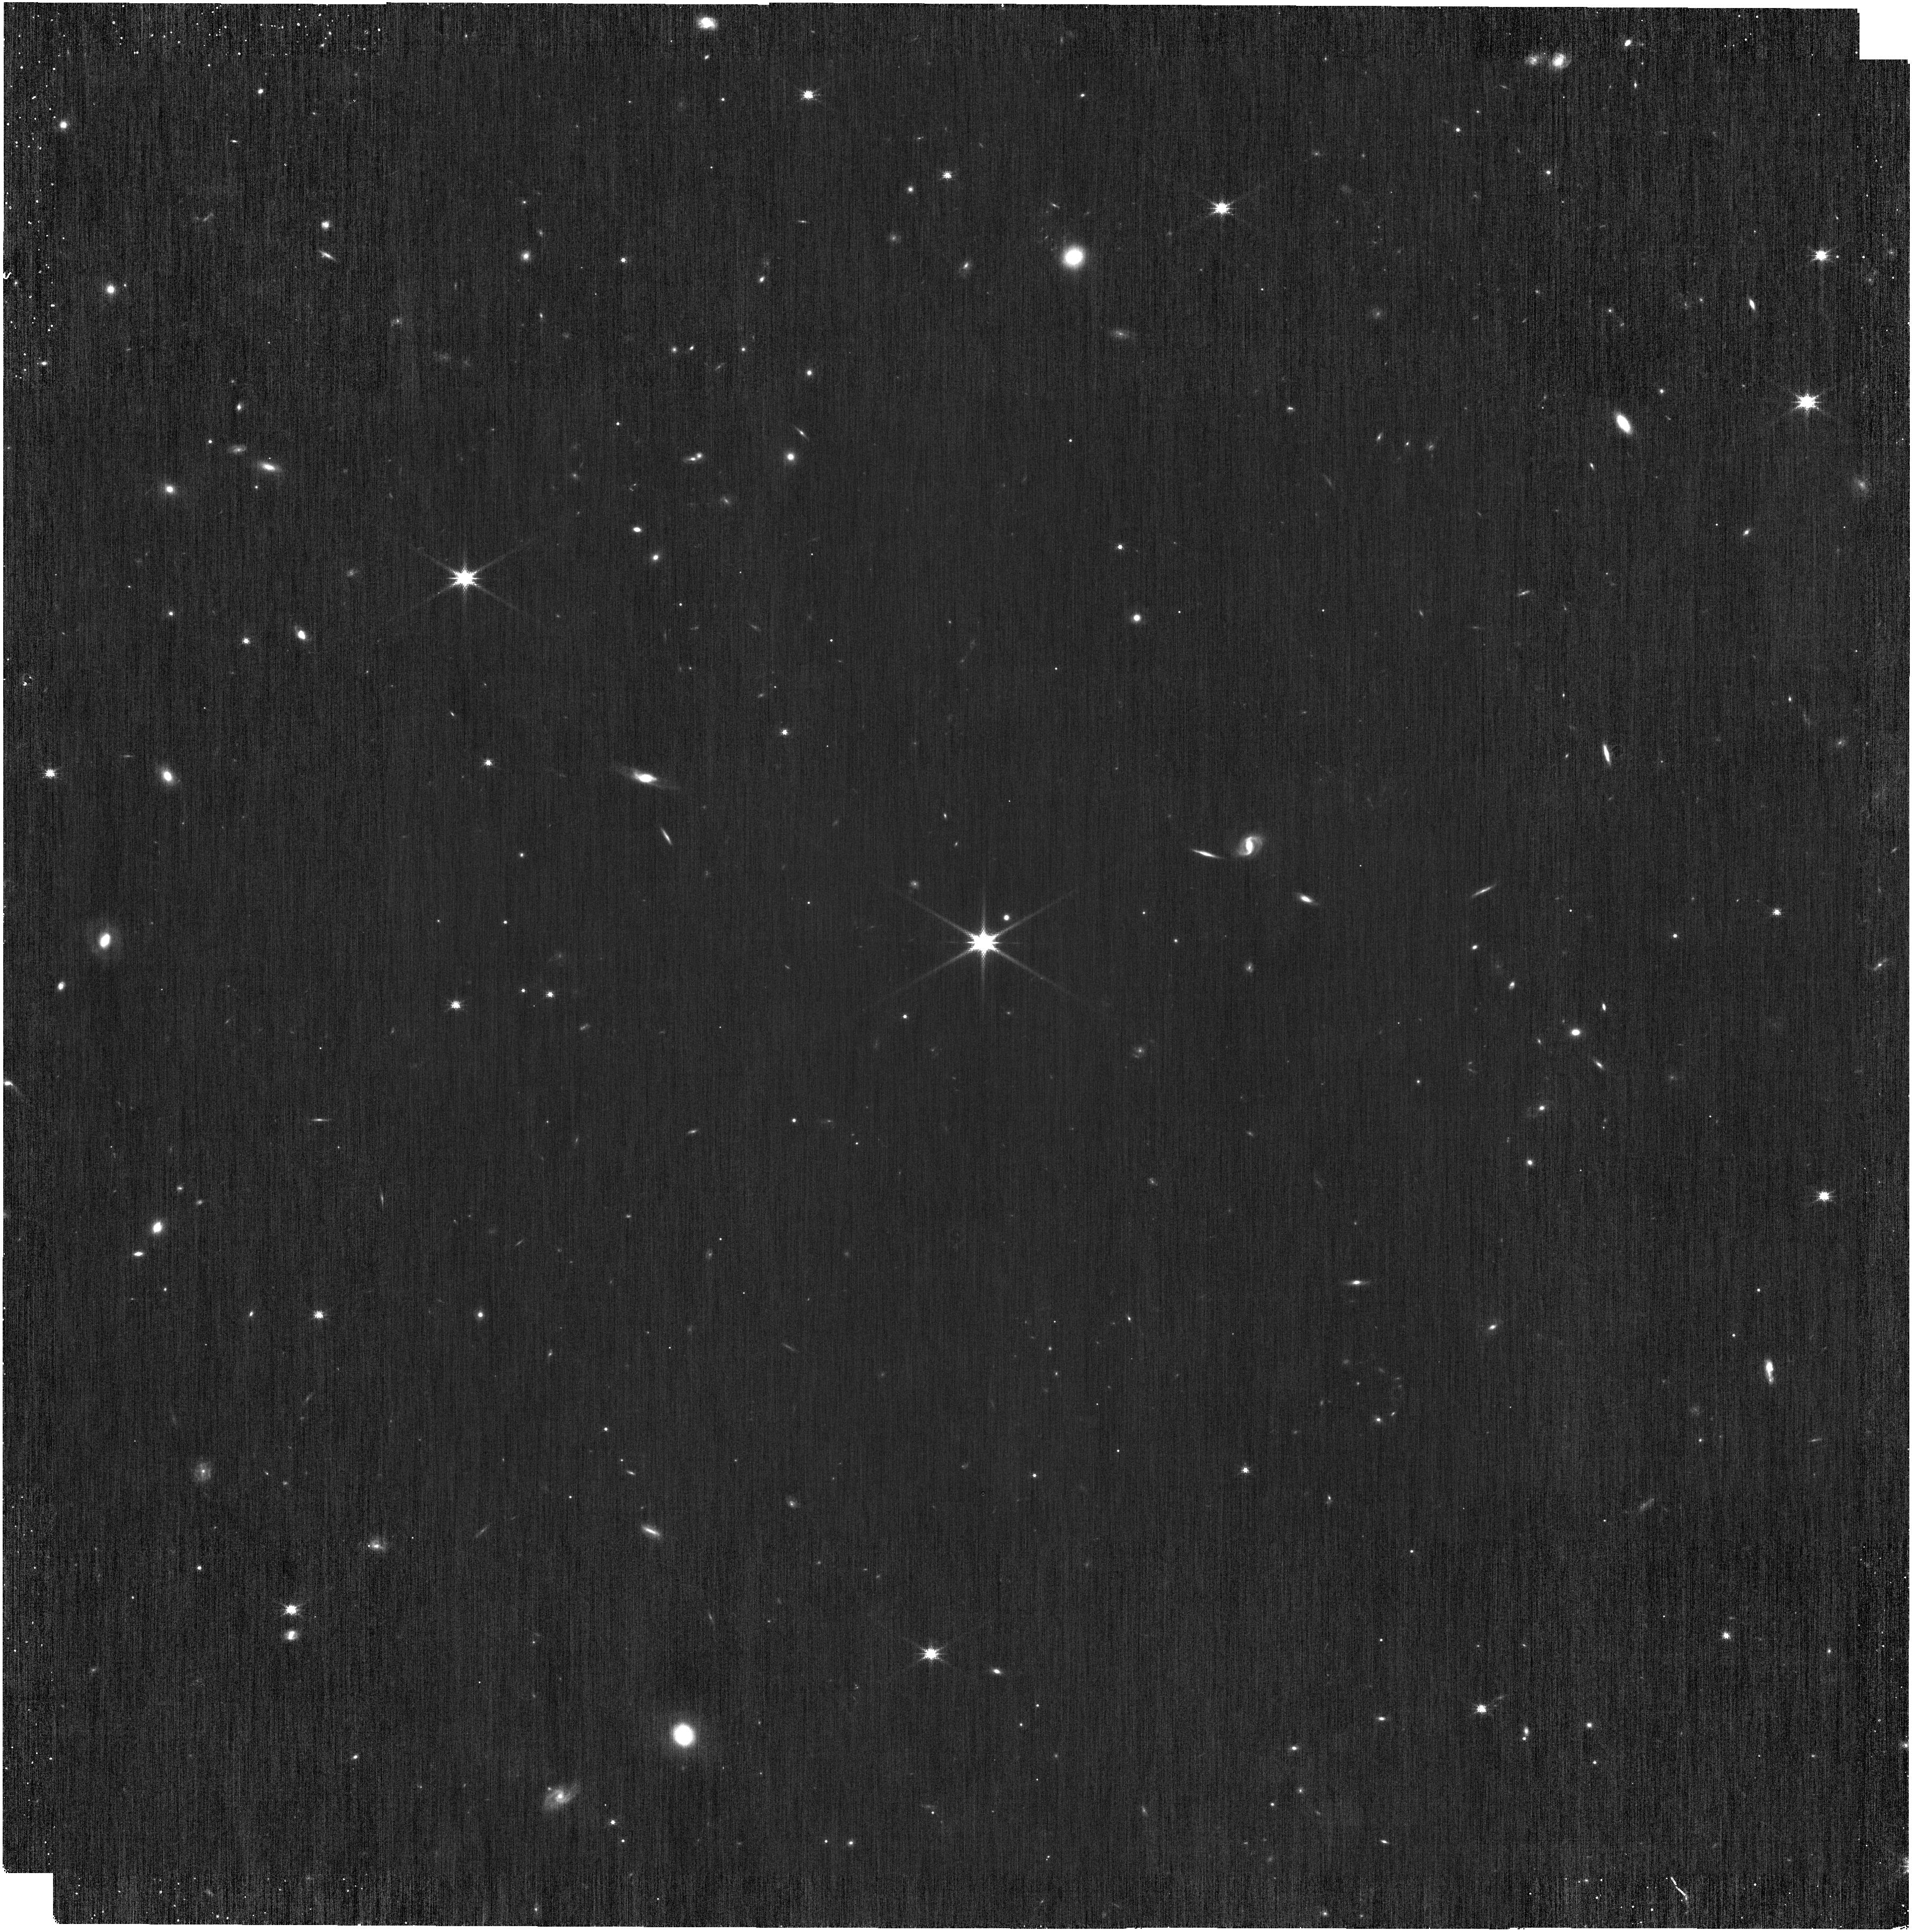
Target: 2MASSJ23035569-6256090
Instrument: NIRISS
Filter: CLEAR+F158M
Exposure: 39 min
Observation ID: jw04477-o002_t001_niriss_clear-f158m

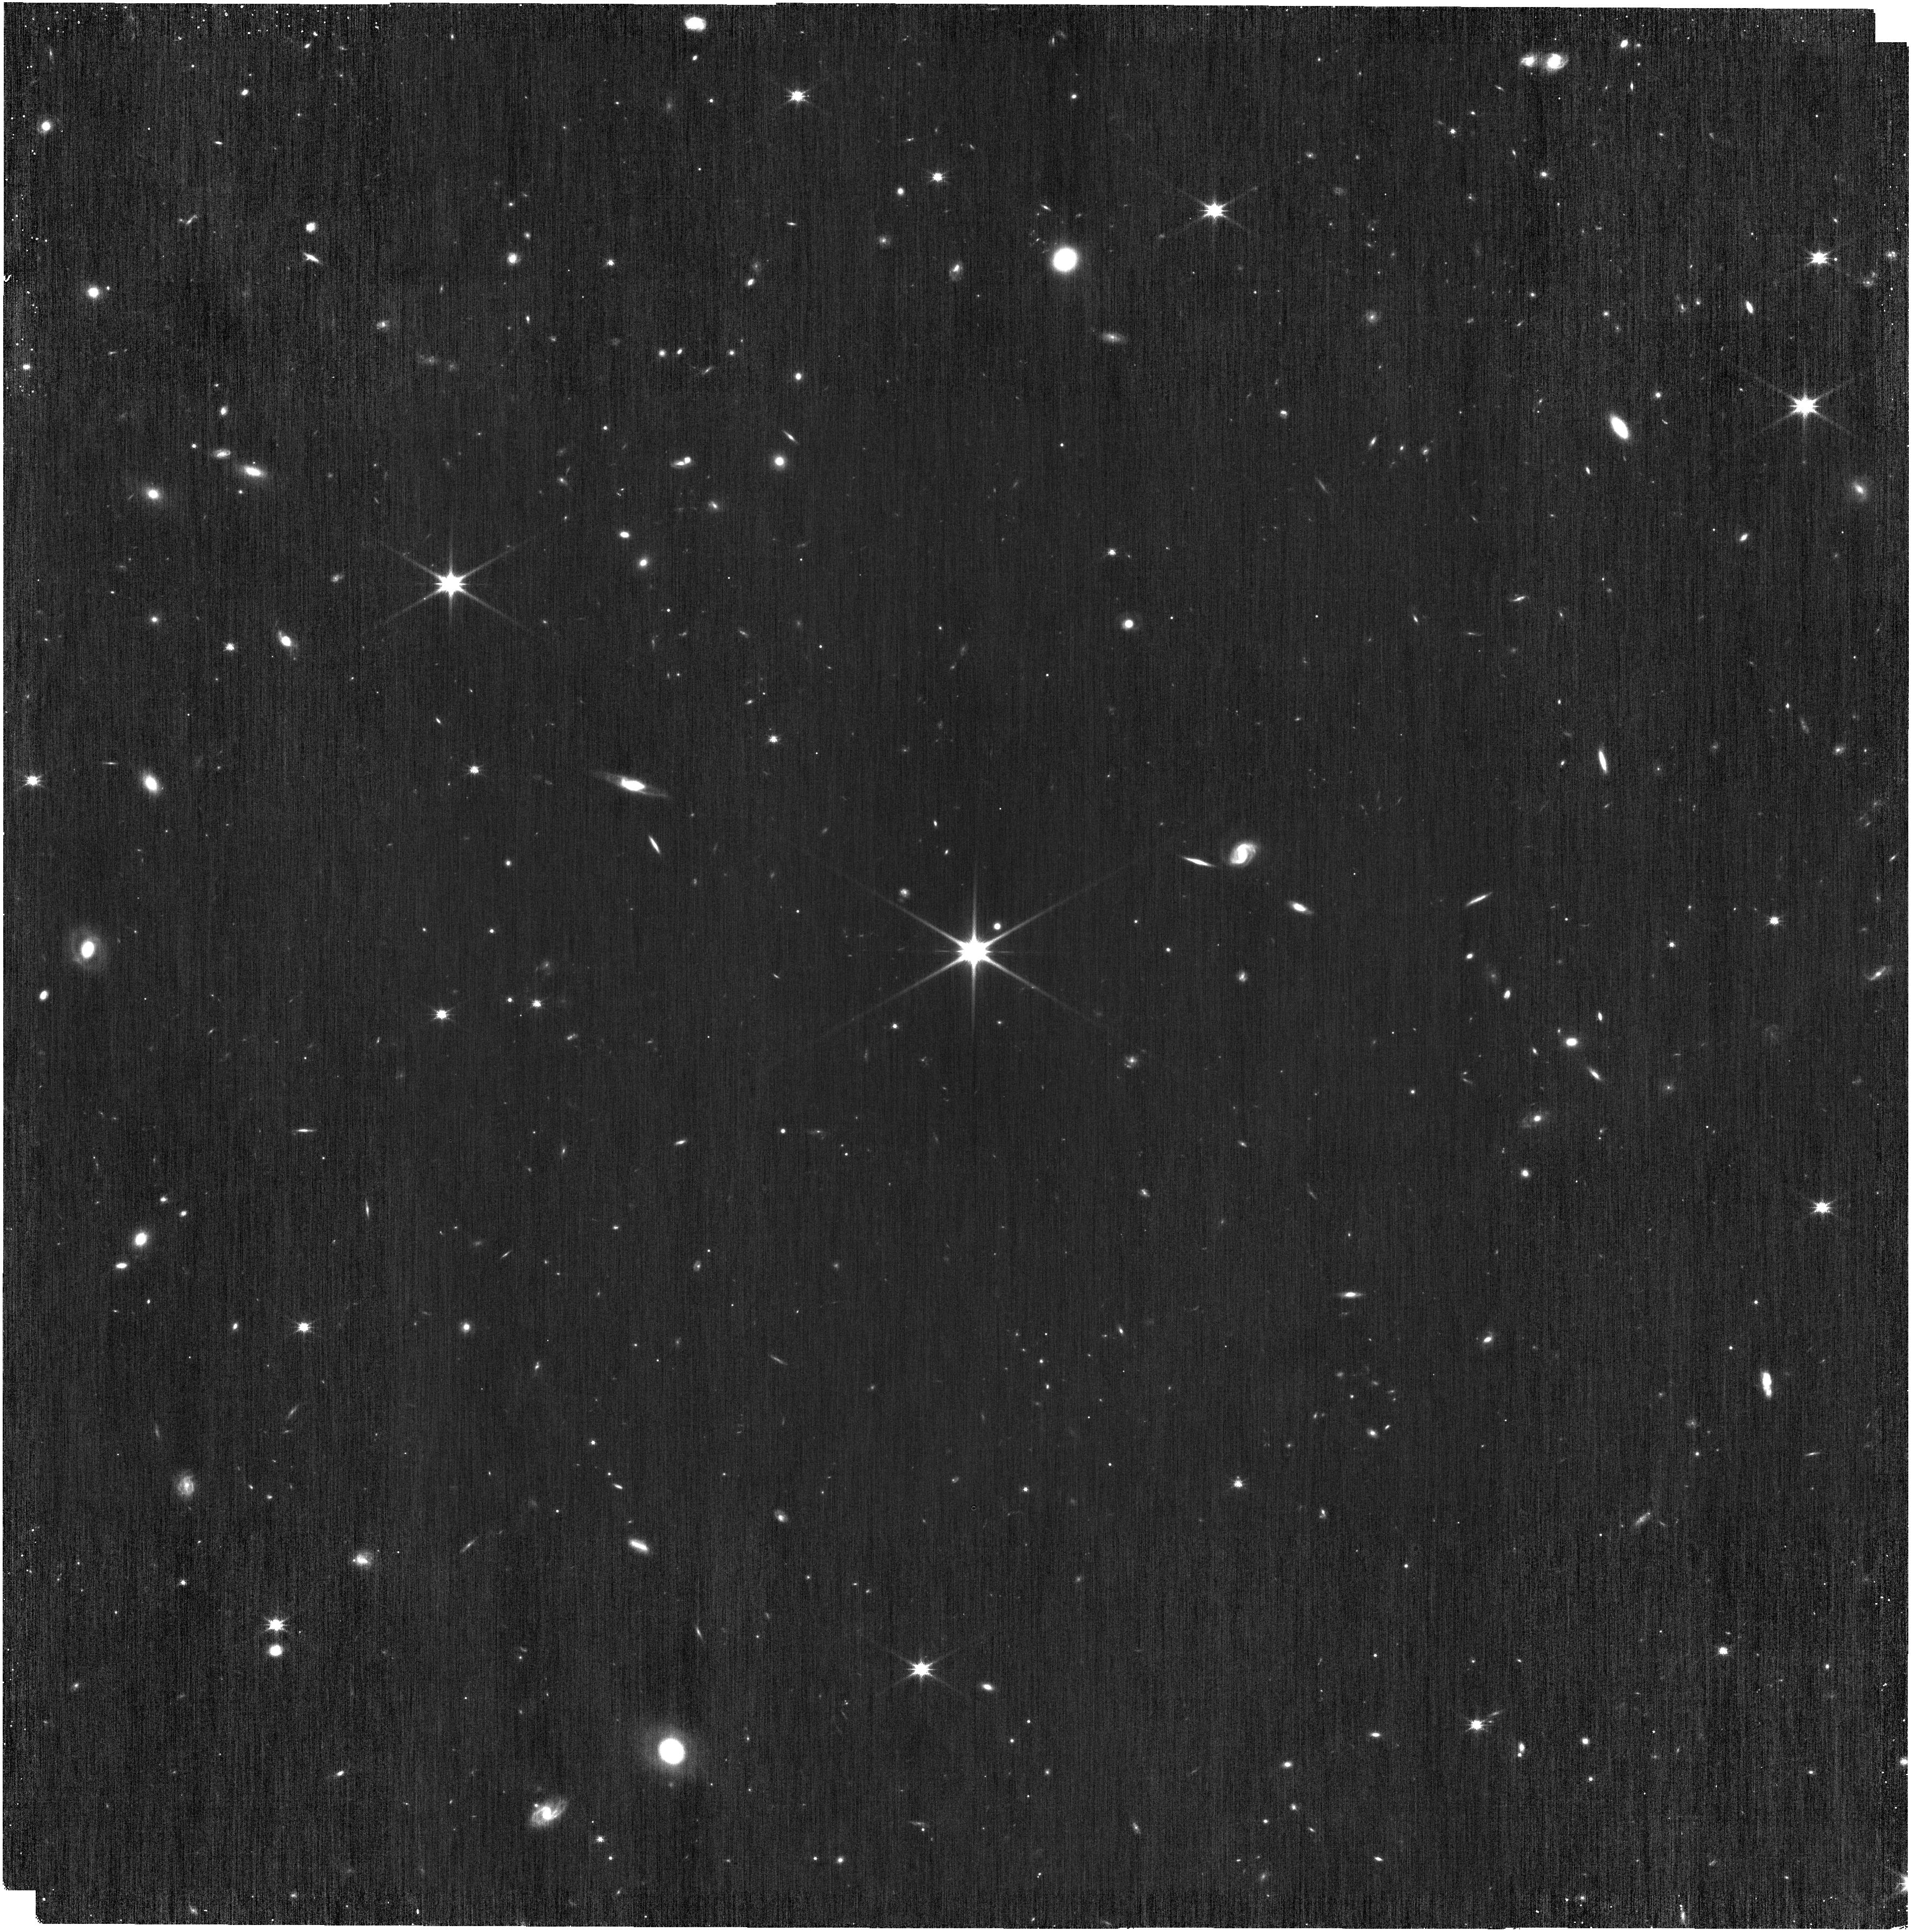
Target: 2MASSJ23035569-6256090
Instrument: NIRISS
Filter: CLEAR+F150W
Exposure: 39 min
Observation ID: jw04477-o002_t001_niriss_clear-f150w

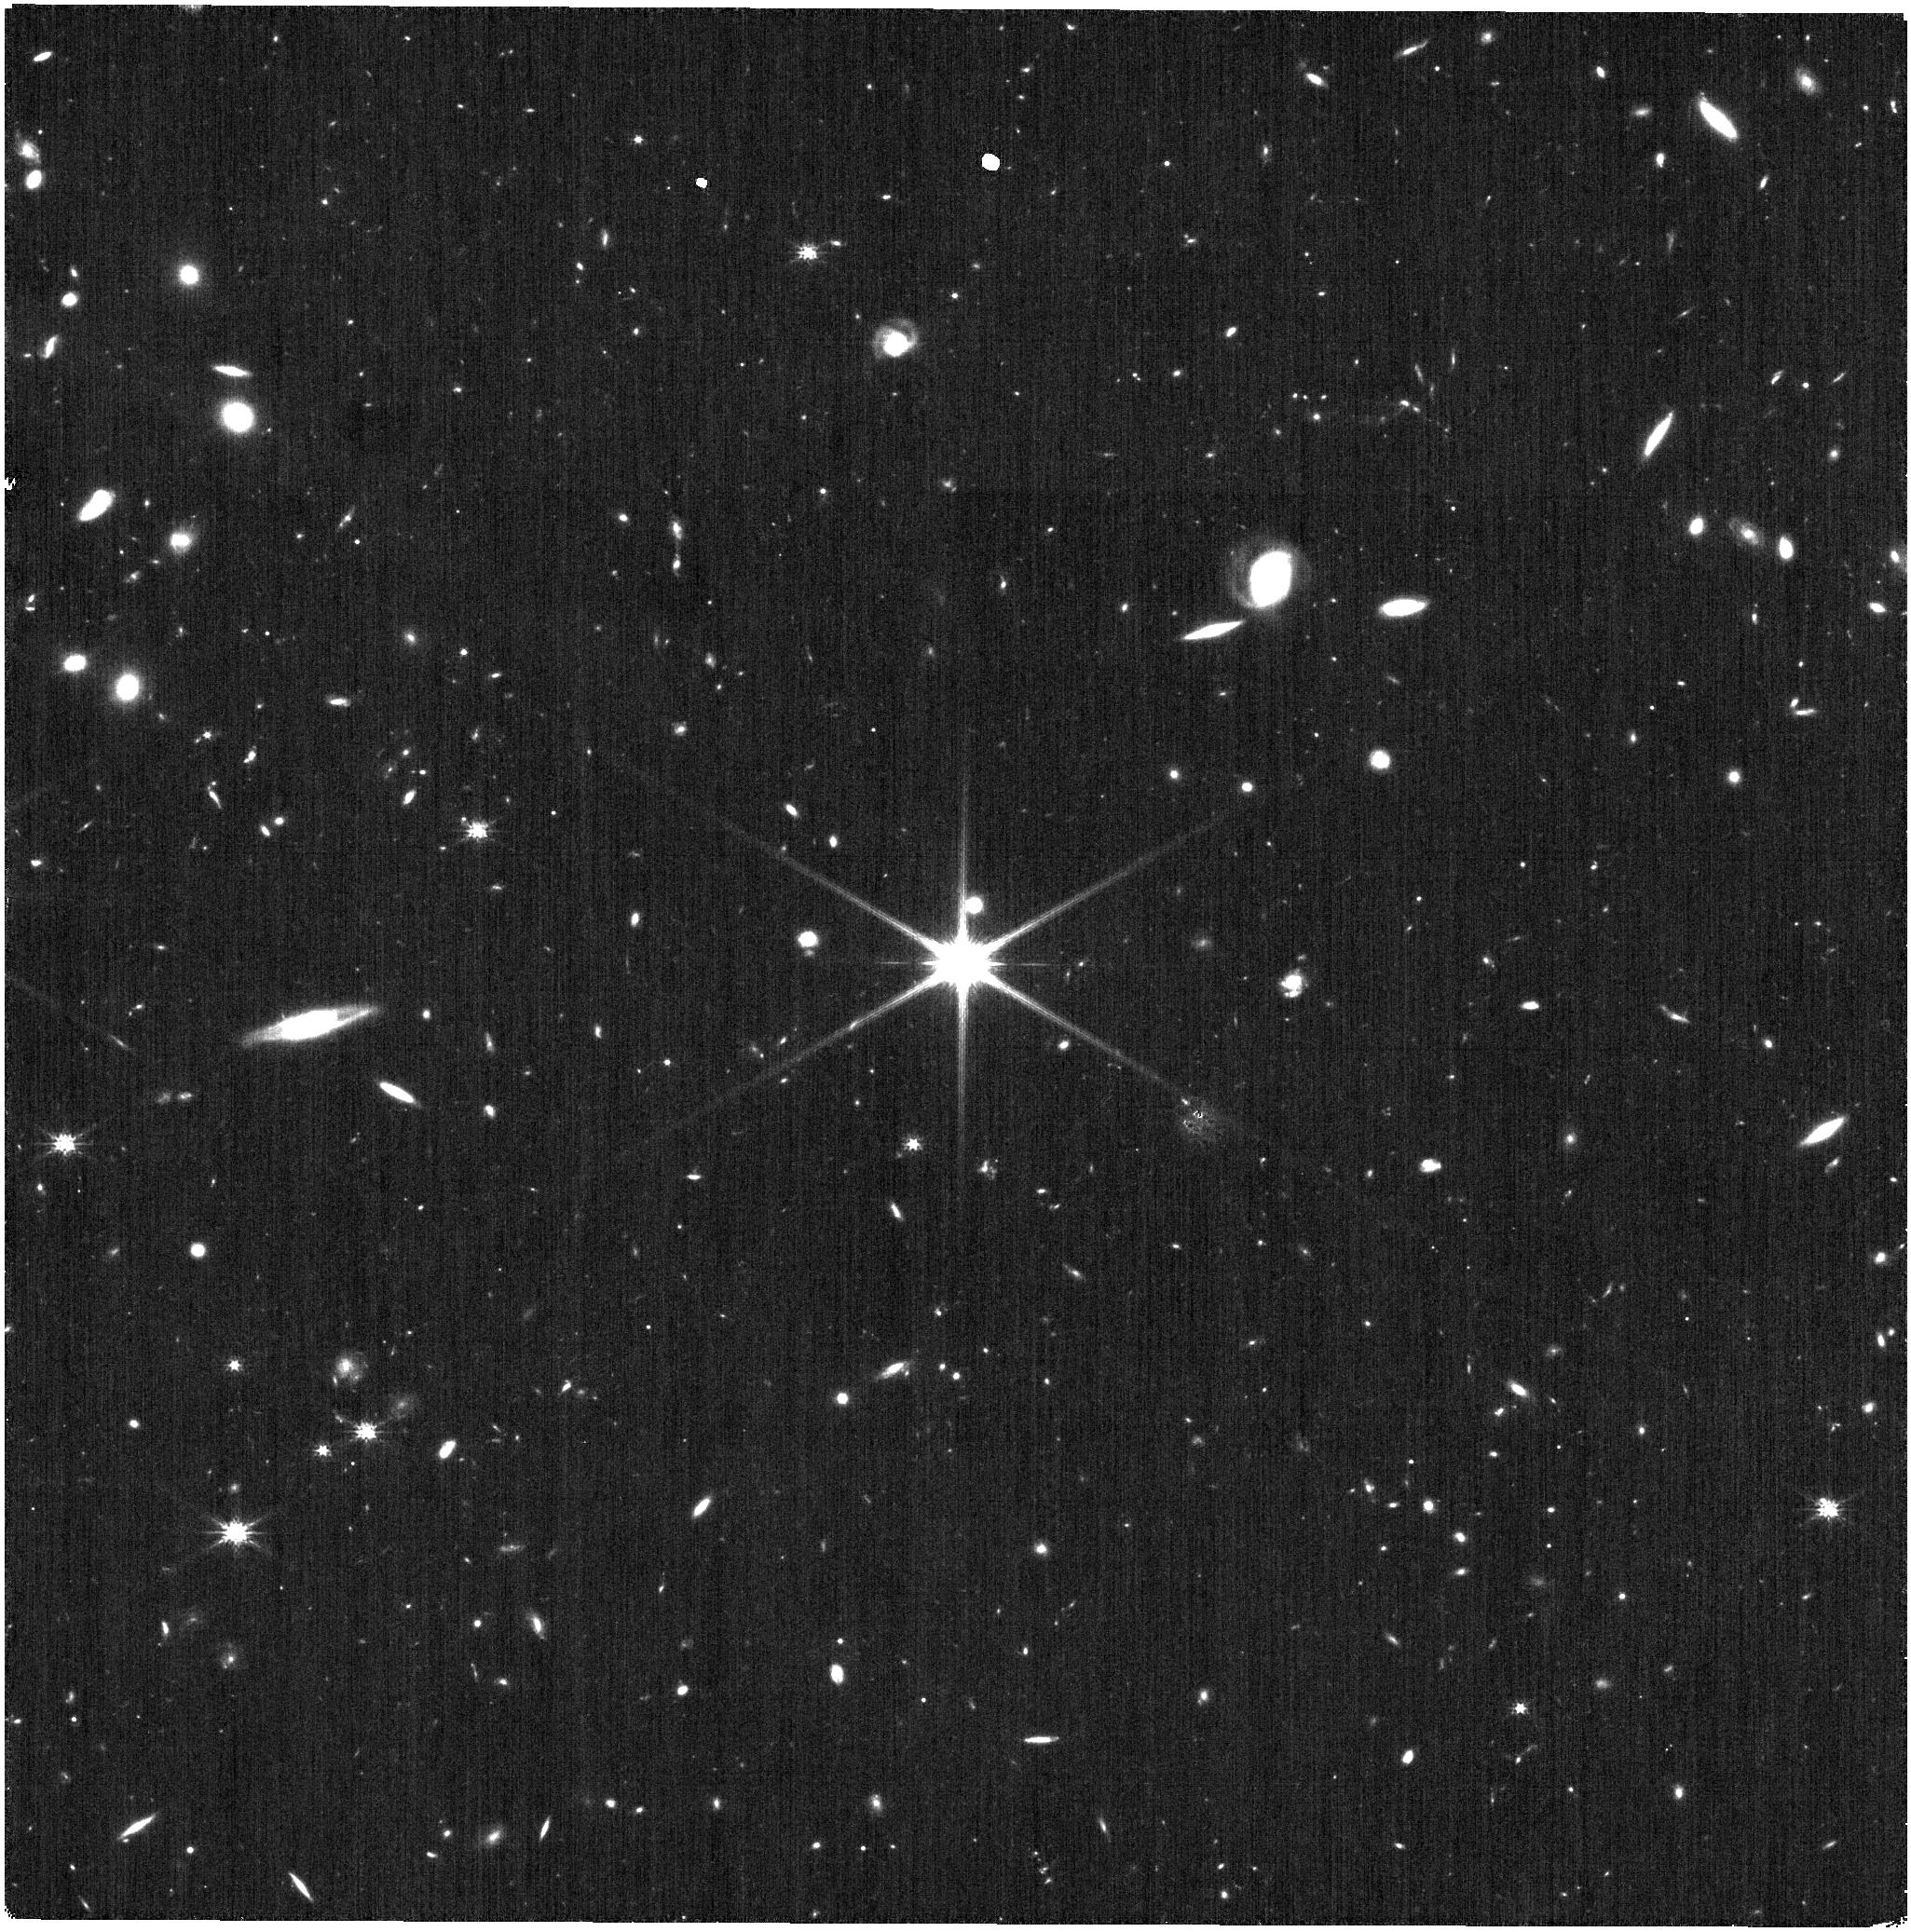
Target: 2MASSJ23035569-6256090
Instrument: NIRISS
Filter: CLEAR+F200W
Exposure: 7 min
Observation ID: jw04477-o001_t001_niriss_clear-f200w

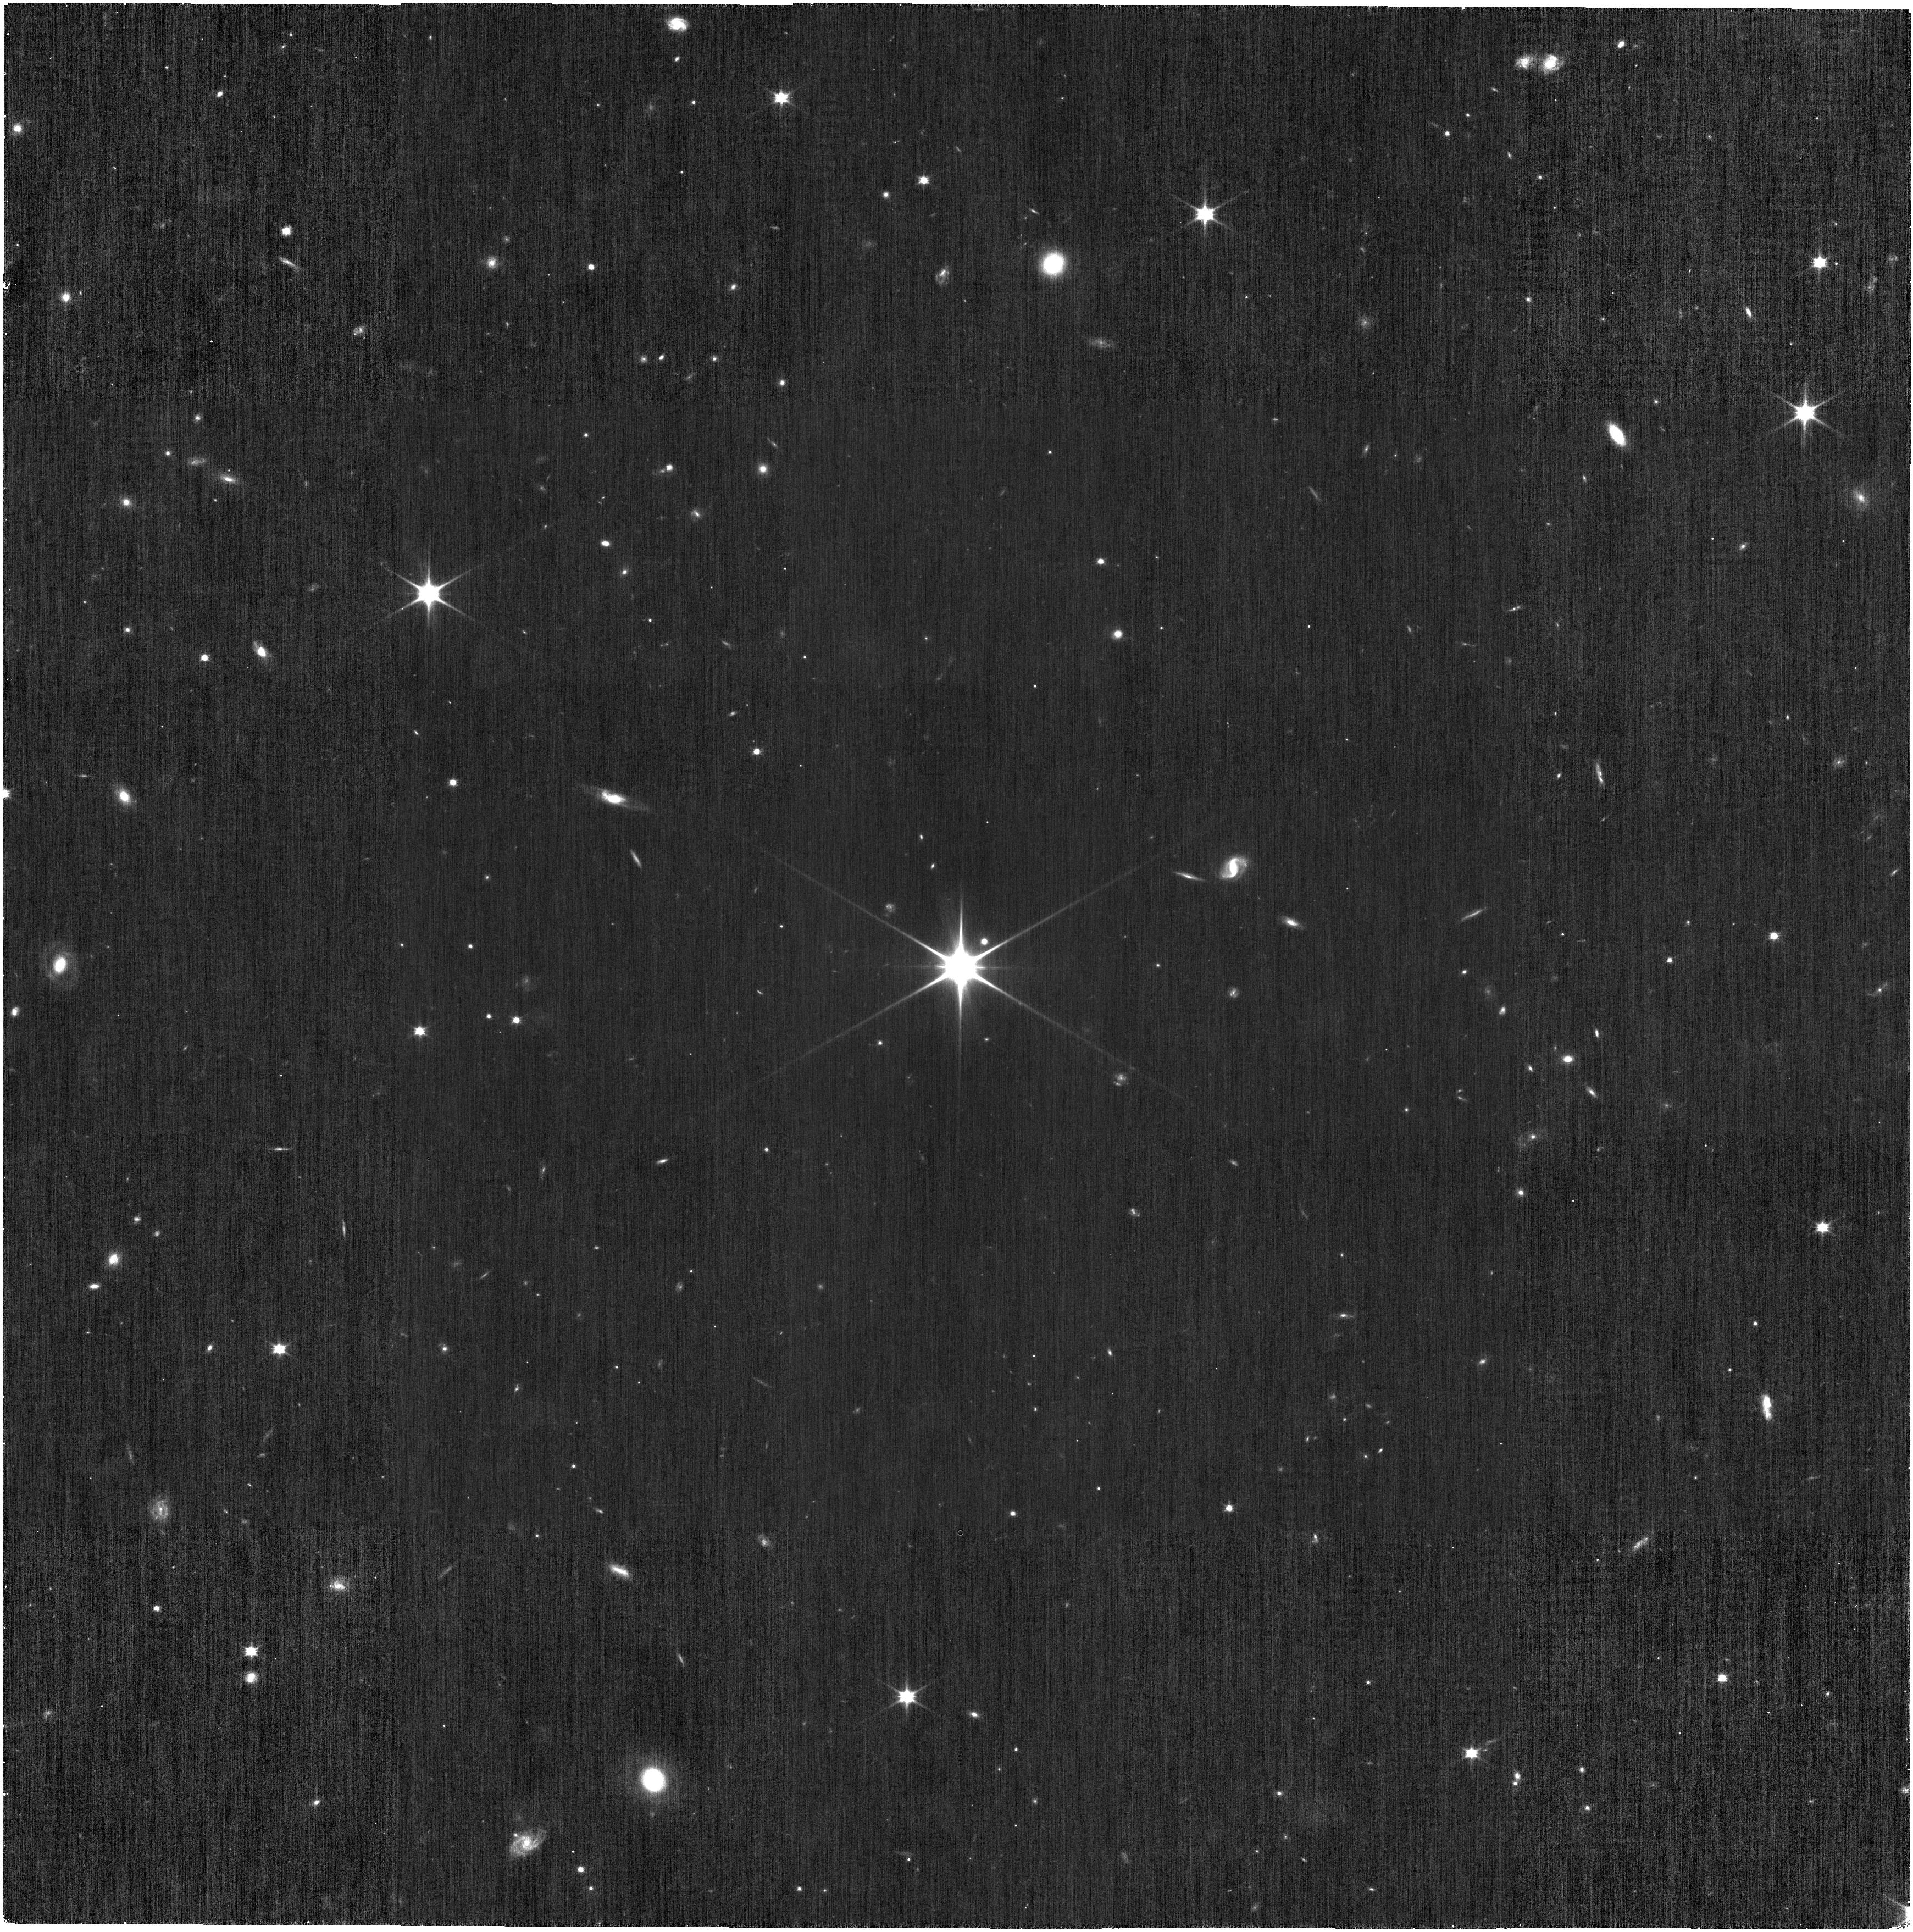
Target: 2MASSJ23035569-6256090
Instrument: NIRISS
Filter: CLEAR+F090W
Exposure: 39 min
Observation ID: jw04477-o002_t001_niriss_clear-f090w

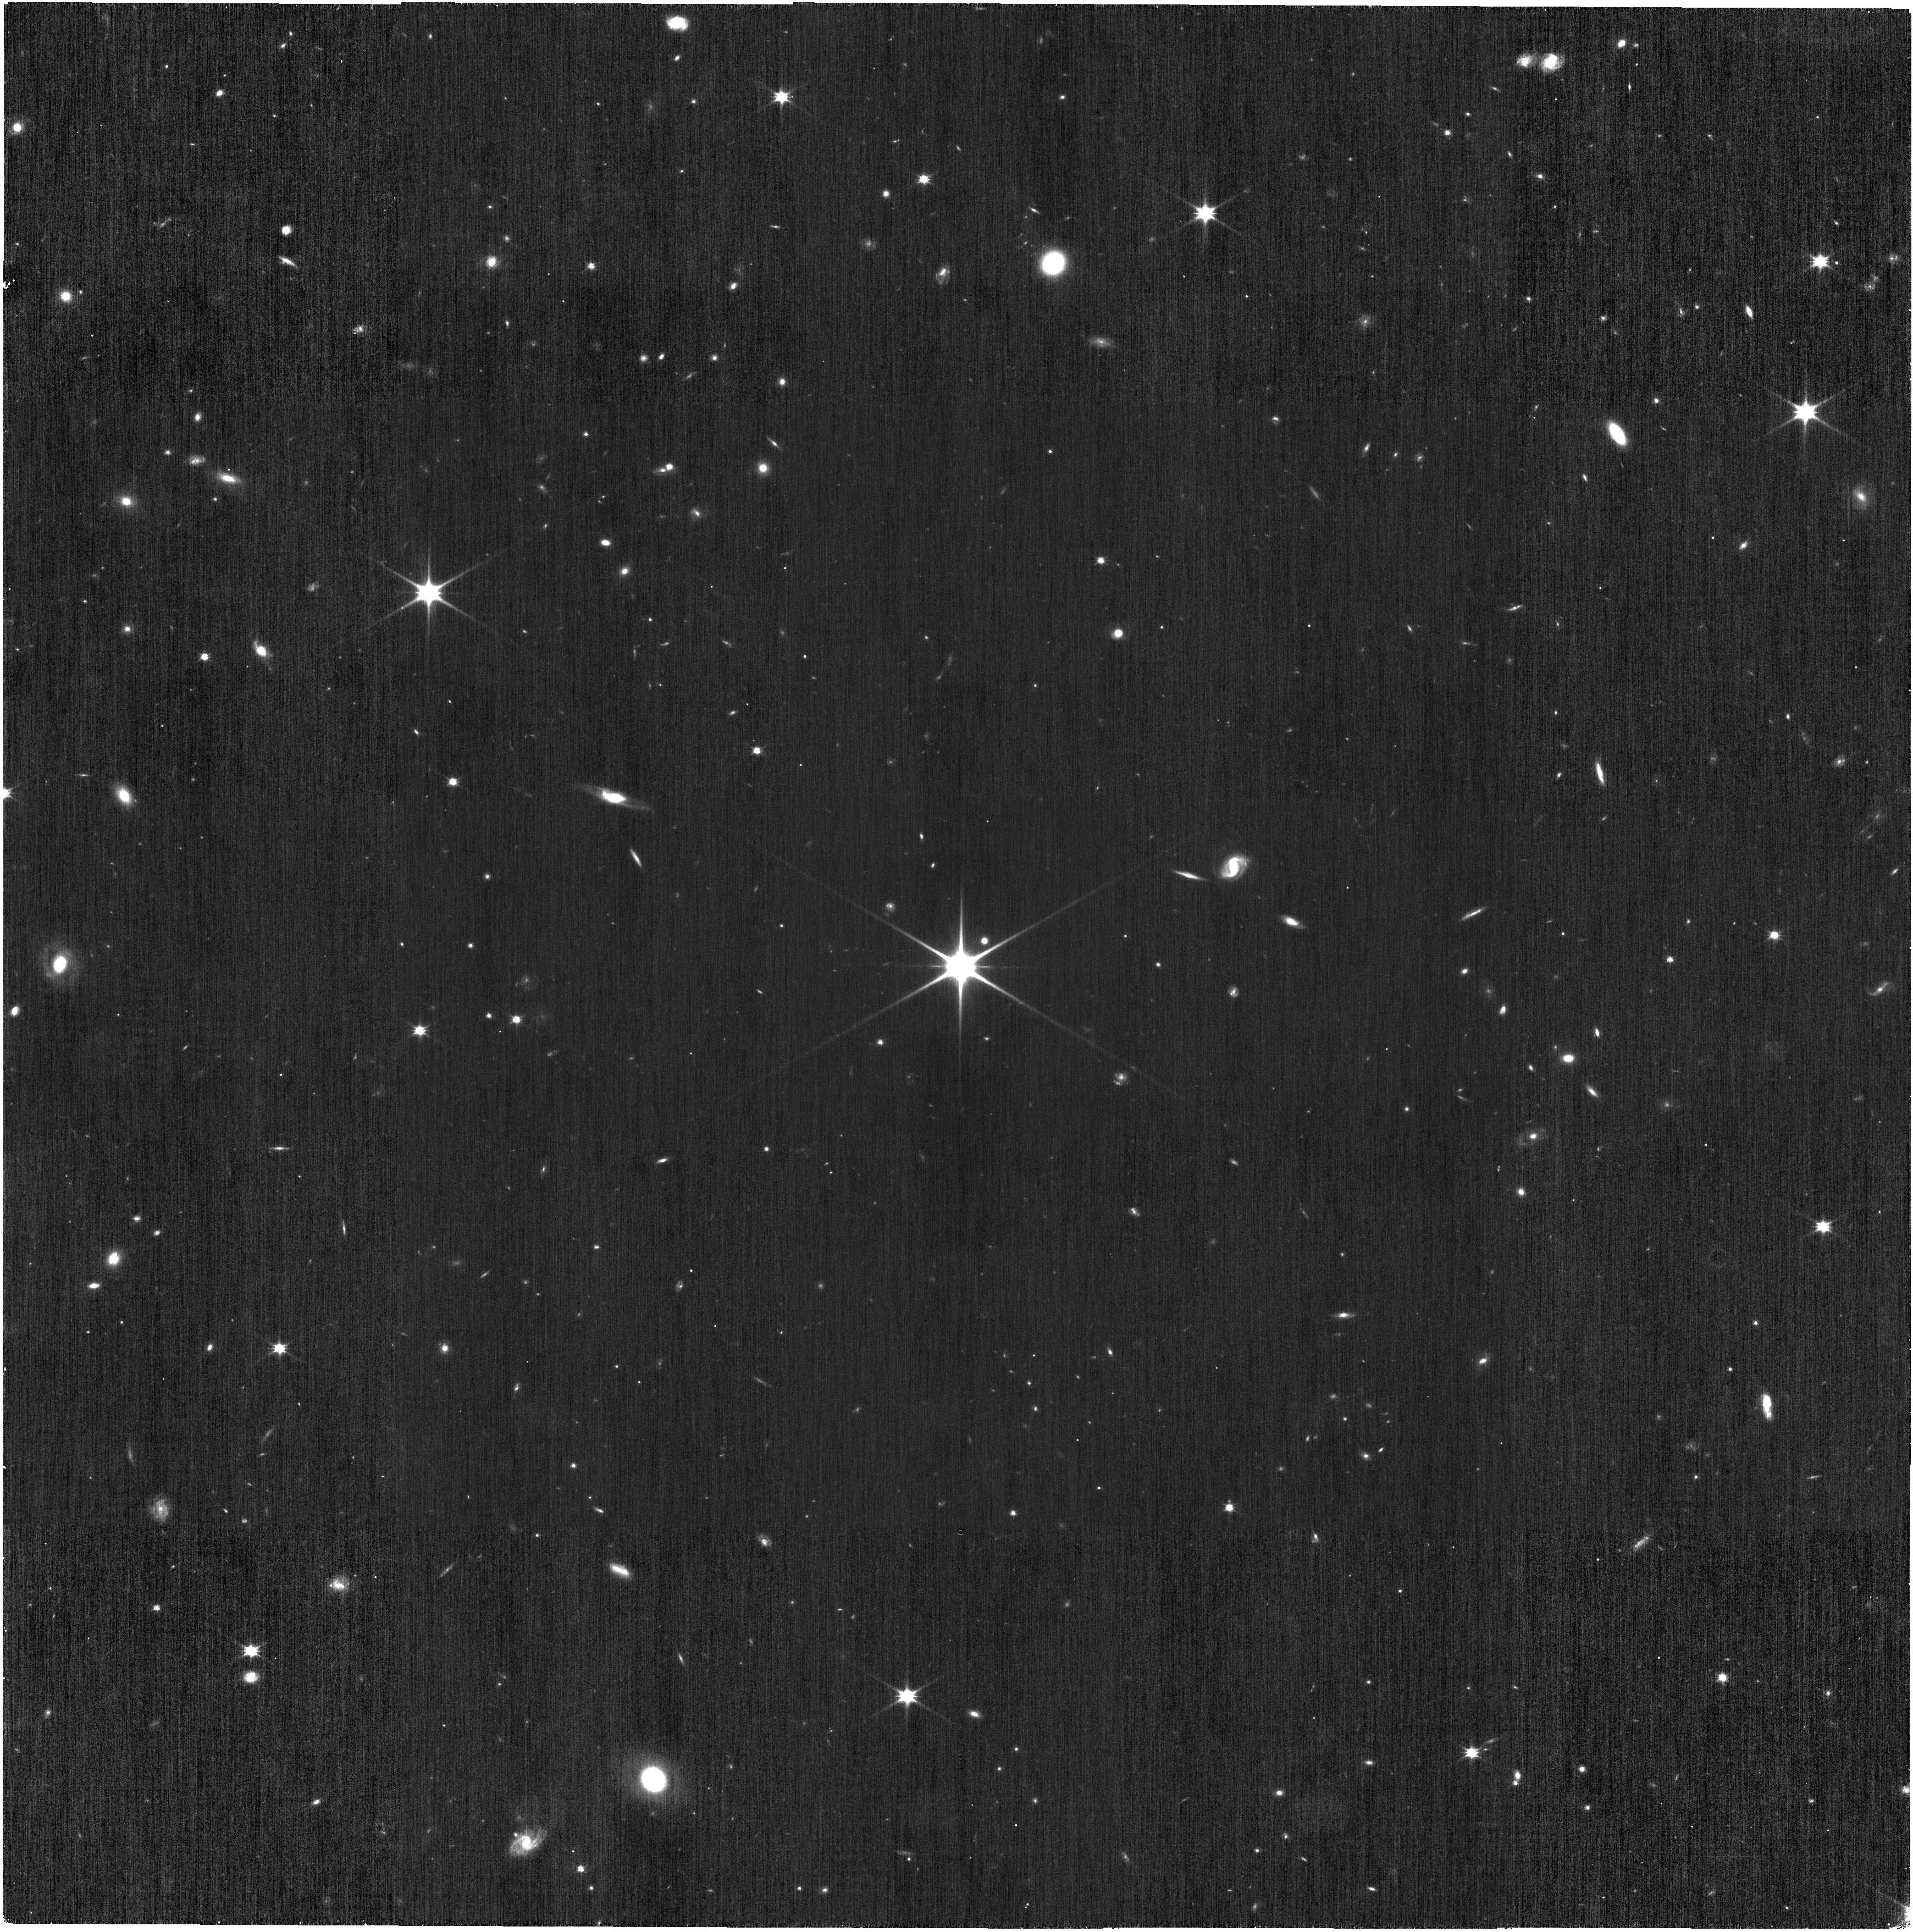
Target: 2MASSJ23035569-6256090
Instrument: NIRISS
Filter: CLEAR+F115W
Exposure: 39 min
Observation ID: jw04477-o002_t001_niriss_clear-f115w

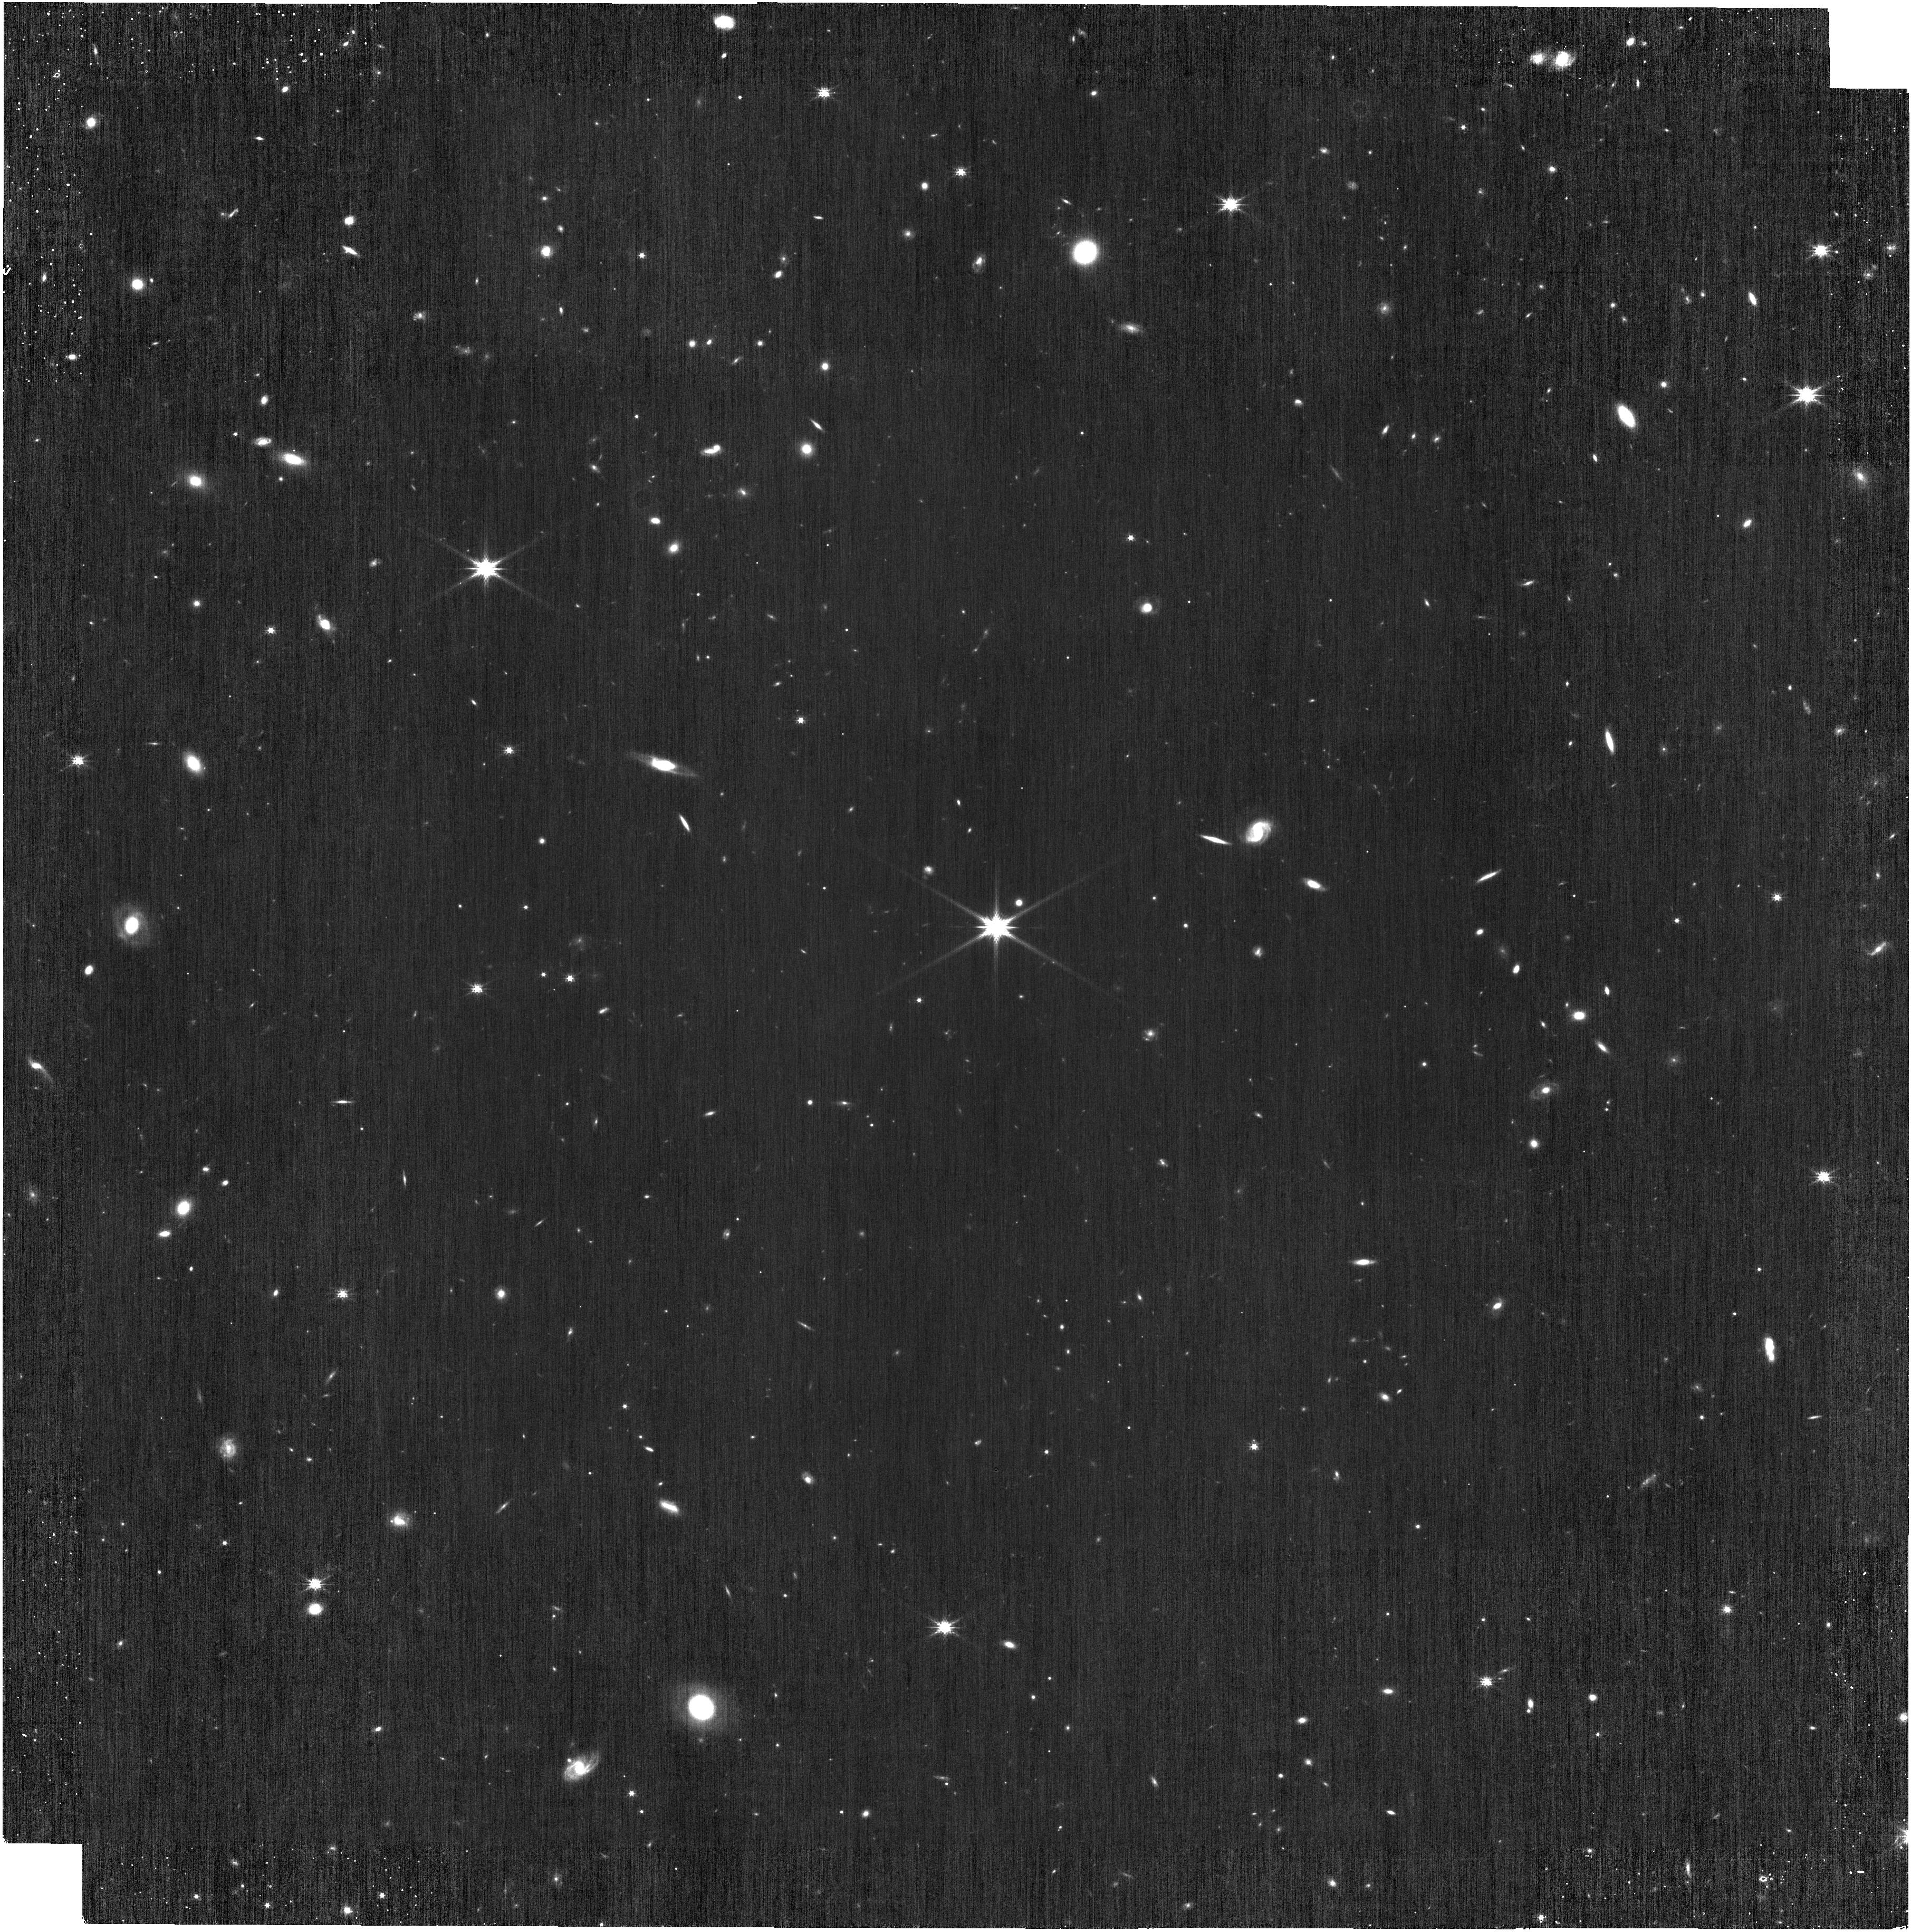
Target: 2MASSJ23035569-6256090
Instrument: NIRISS
Filter: CLEAR+F200W
Exposure: 39 min
Observation ID: jw04477-o002_t001_niriss_clear-f200w

WFSS Contamination Calibration (PI: Volk, Kevin)

We request observations of an isolated reasonably bright star in the NIRISS WFSS mode in order to characterize the higher spectral orders (-1, 3, and 4) that can cause contamination of science spectra. The properties of these higher orders need to specified so that the contamination corrections in the JWST data reduction pipeline can be done accurately. The calibration consists of taking a nomal WFSS observation of the isolated star in different grisms and blocking filters. This calibration program may change in response to system developments and the final Cycle 2 science program.